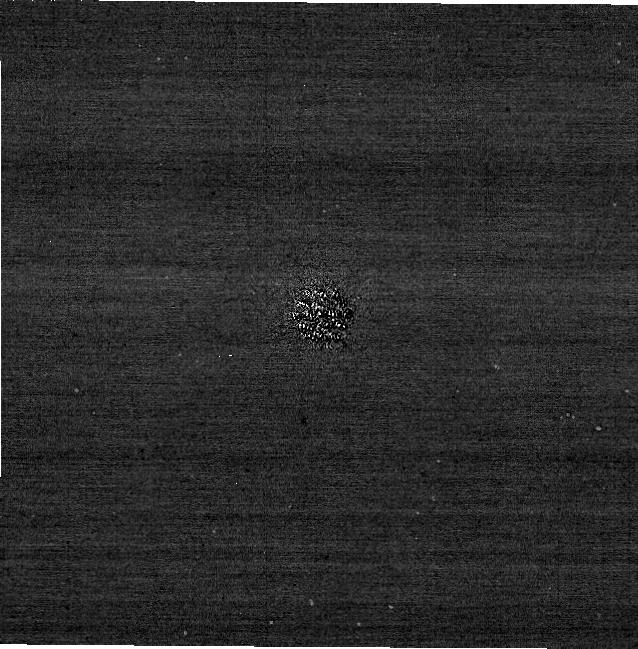
Target: 51-Eri. Instrument: NIRCAM/CORON. Filter: F210M+MASKRND. Exposure: 13 min. Observation ID: jw04451-c1010_t001_nircam_f210m-maskrnd-sub640a210r

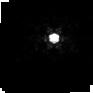
Target: HD30562. Instrument: NIRCAM. Filter: F212N. Exposure: 12 min. Observation ID: jw04451-o012_t002_nircam_clear-f212n-sub64p

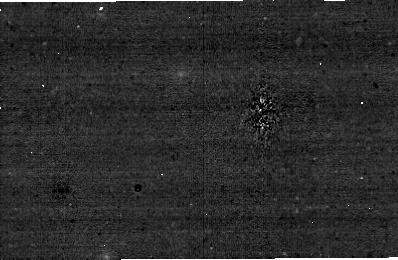
Target: 51-Eri. Instrument: NIRCAM/CORON. Filter: F250M+MASKBAR. Exposure: 14 min. Observation ID: jw04451-c1006_t001_nircam_f250m-maskbar-sub400x256alwb

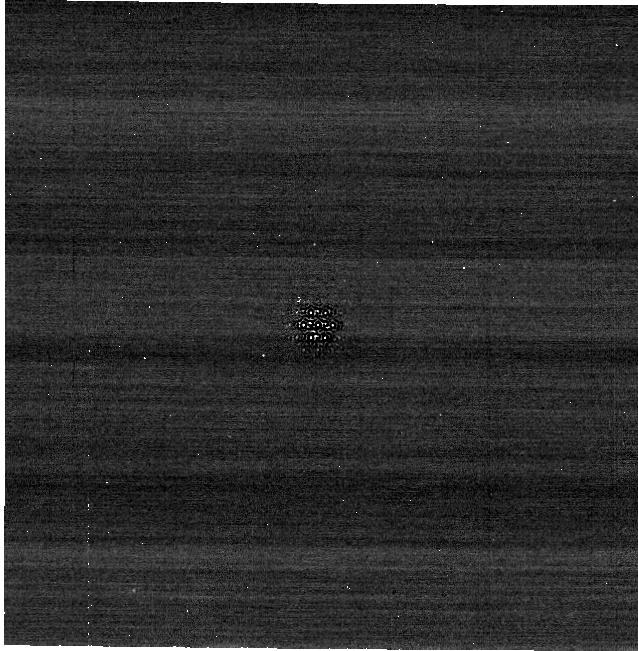
Target: 51-Eri. Instrument: NIRCAM/CORON. Filter: F480M+MASKRND. Exposure: 12 min. Observation ID: jw04451-c1010_t001_nircam_f480m-maskrnd-sub640a210r

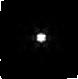
Target: 51-Eri. Instrument: NIRCAM. Filter: F444W+F405N. Exposure: 11 min. Observation ID: jw04451-o011_t001_nircam_f405n-f444w-sub64p

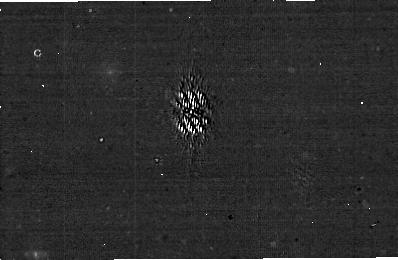
Target: 51-Eri. Instrument: NIRCAM/CORON. Filter: F335M+MASKBAR. Exposure: 14 min. Observation ID: jw04451-c1007_t001_nircam_f335m-maskbar-sub400x256alwb

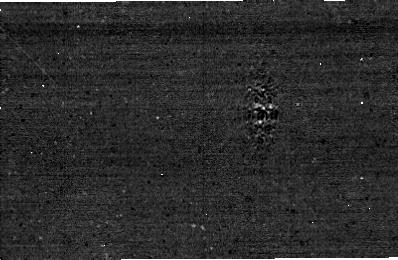
Target: 51-Eri. Instrument: NIRCAM/CORON. Filter: F480M+MASKBAR. Exposure: 14 min. Observation ID: jw04451-c1006_t001_nircam_f480m-maskbar-sub400x256alwb

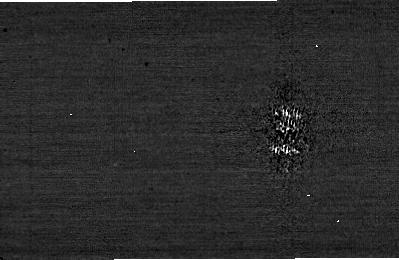
Target: 51-Eri. Instrument: NIRCAM. Filter: F182M+MASKBAR. Exposure: 14 min. Observation ID: jw04451-c1007_t001_nircam_f182m-maskbar-sub400x256alwb

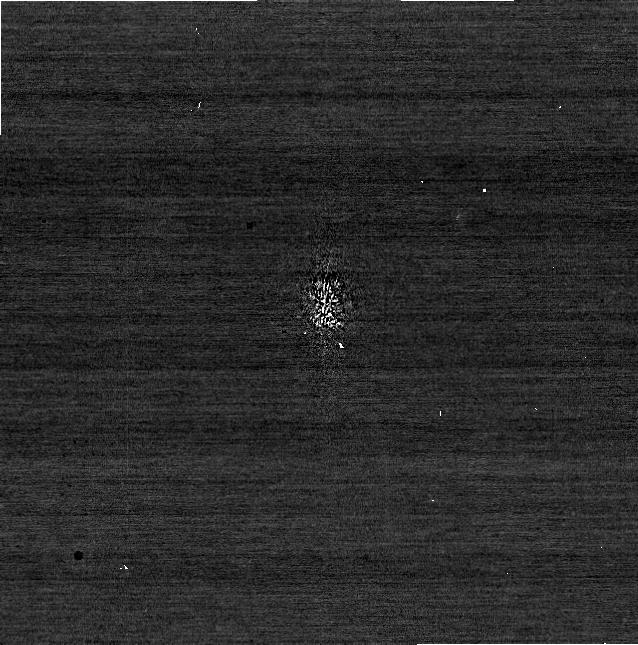
Target: 51-Eri. Instrument: NIRCAM/CORON. Filter: F200W+MASKBAR. Exposure: 12 min. Observation ID: jw04451-c1009_t001_nircam_f200w-maskbar-sub640aswb

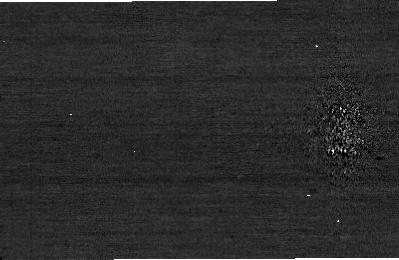
Target: 51-Eri. Instrument: NIRCAM. Filter: F210M+MASKBAR. Exposure: 14 min. Observation ID: jw04451-c1006_t001_nircam_f210m-maskbar-sub400x256alwb

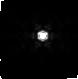
Target: HD30562. Instrument: NIRCAM. Filter: F444W+F470N. Exposure: 12 min. Observation ID: jw04451-o012_t002_nircam_f444w-f470n-sub64p

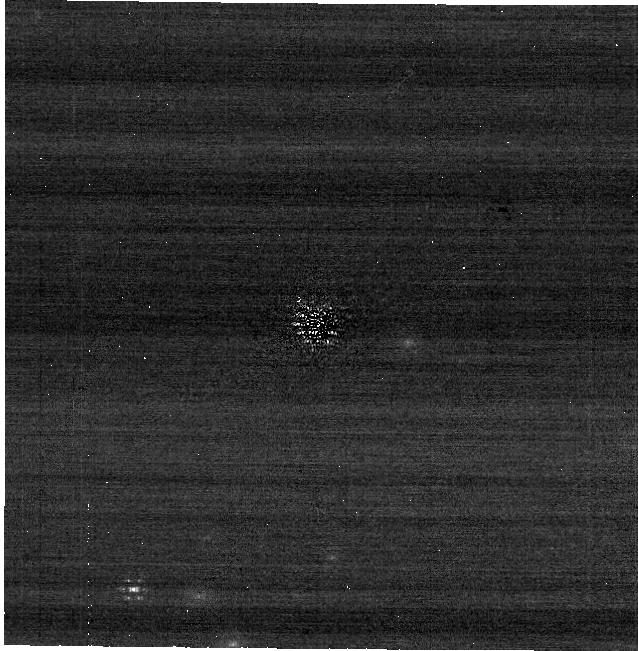
Target: 51-Eri. Instrument: NIRCAM/CORON. Filter: F335M+MASKRND. Exposure: 13 min. Observation ID: jw04451-c1010_t001_nircam_f335m-maskrnd-sub640a210r

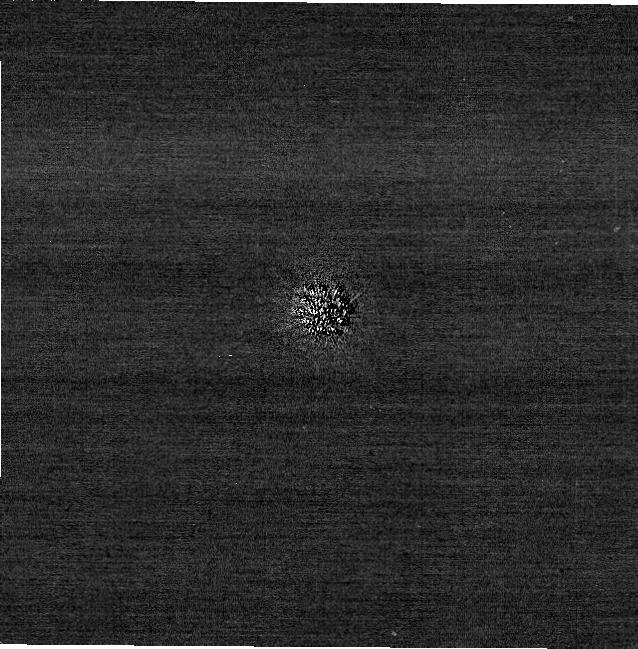
Target: 51-Eri. Instrument: NIRCAM/CORON. Filter: F200W+MASKRND. Exposure: 12 min. Observation ID: jw04451-c1010_t001_nircam_f200w-maskrnd-sub640a210r

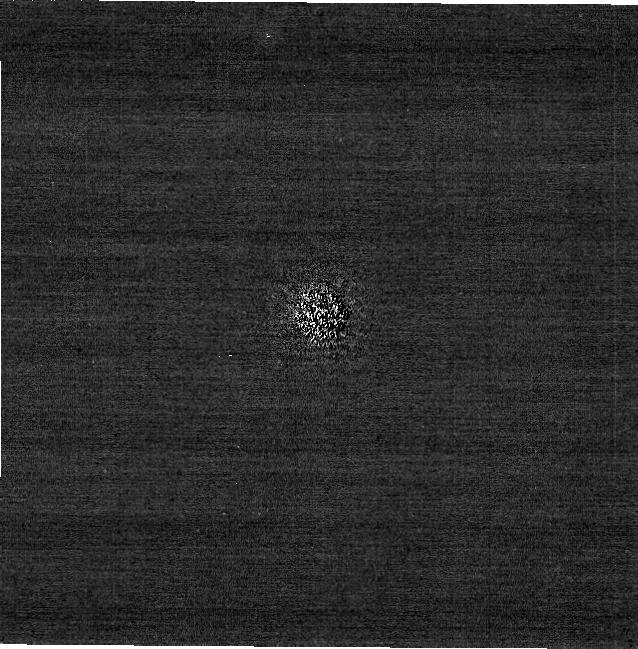
Target: 51-Eri. Instrument: NIRCAM/CORON. Filter: F182M+MASKRND. Exposure: 13 min. Observation ID: jw04451-c1010_t001_nircam_f182m-maskrnd-sub640a210r

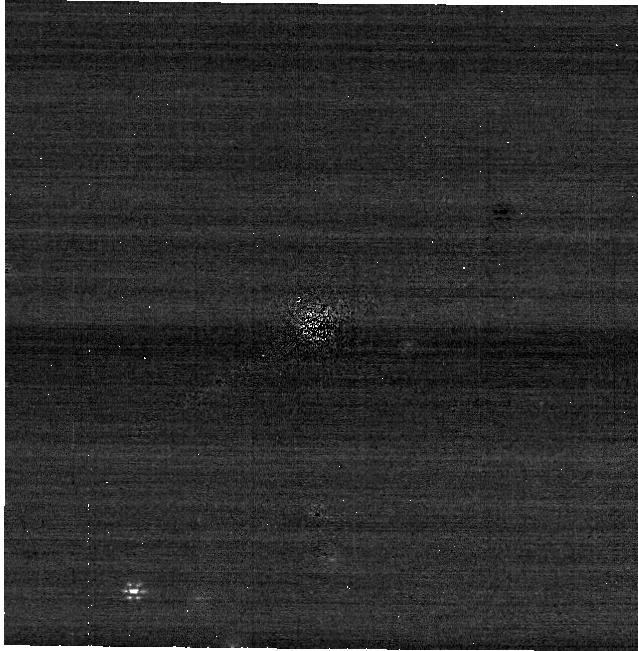
Target: 51-Eri. Instrument: NIRCAM/CORON. Filter: F250M+MASKRND. Exposure: 13 min. Observation ID: jw04451-c1010_t001_nircam_f250m-maskrnd-sub640a210r

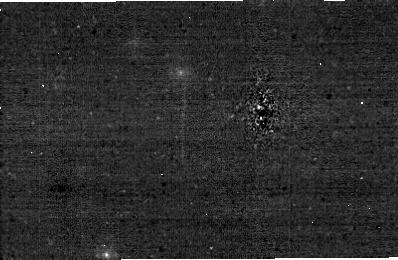
Target: 51-Eri. Instrument: NIRCAM/CORON. Filter: F335M+MASKBAR. Exposure: 14 min. Observation ID: jw04451-c1006_t001_nircam_f335m-maskbar-sub400x256alwb

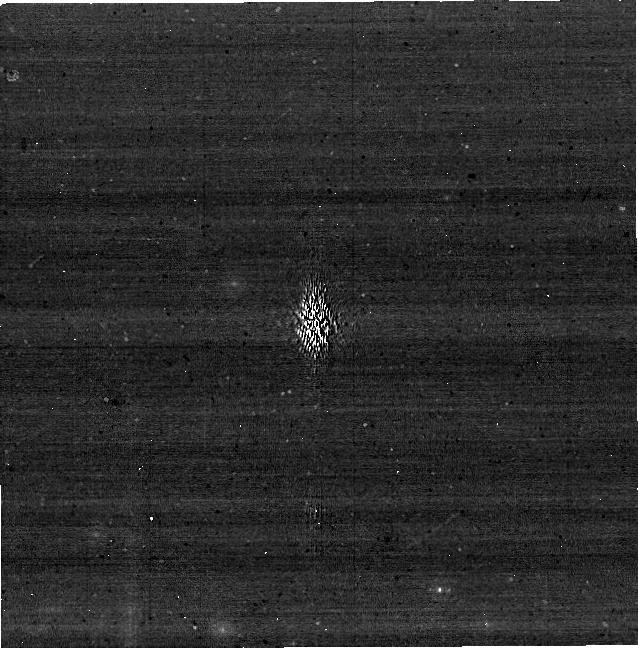
Target: 51-Eri. Instrument: NIRCAM. Filter: F335M+MASKBAR. Exposure: 13 min. Observation ID: jw04451-c1009_t001_nircam_f335m-maskbar-sub640aswb

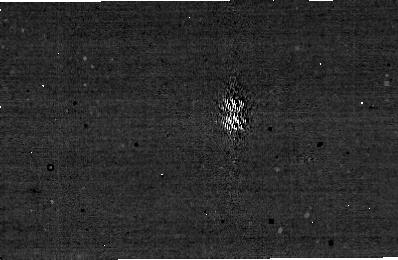
Target: 51-Eri. Instrument: NIRCAM/CORON. Filter: F250M+MASKBAR. Exposure: 14 min. Observation ID: jw04451-c1007_t001_nircam_f250m-maskbar-sub400x256alwb

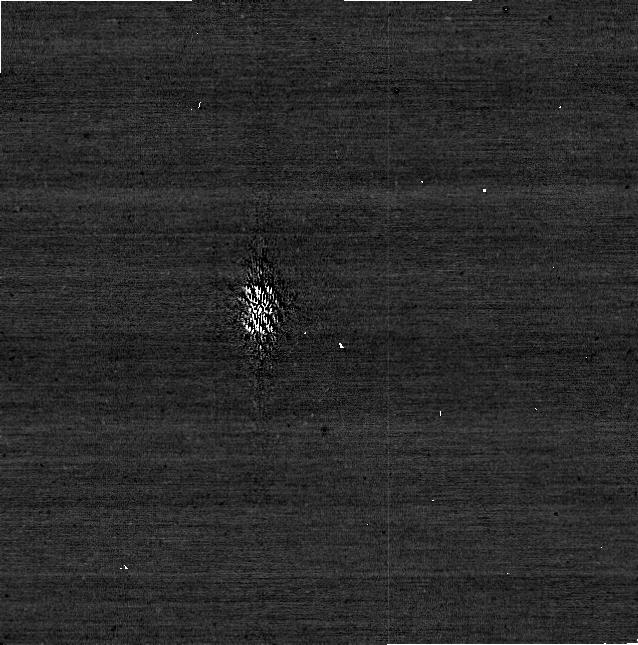
Target: 51-Eri. Instrument: NIRCAM/CORON. Filter: F182M+MASKBAR. Exposure: 13 min. Observation ID: jw04451-c1009_t001_nircam_f182m-maskbar-sub640aswb

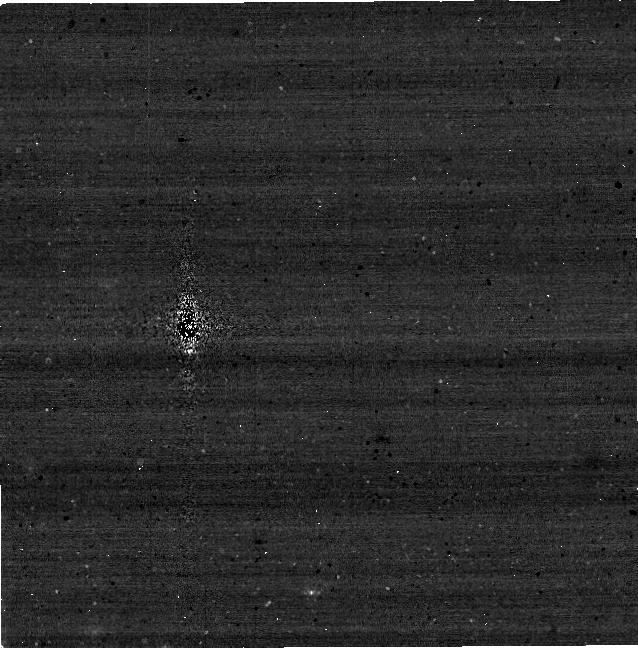
Target: 51-Eri. Instrument: NIRCAM. Filter: F250M+MASKBAR. Exposure: 13 min. Observation ID: jw04451-c1008_t001_nircam_f250m-maskbar-sub640aswb

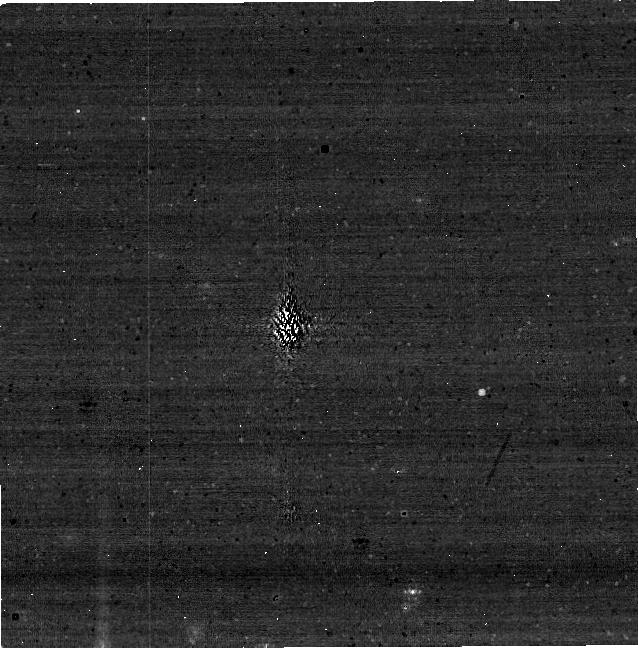
Target: 51-Eri. Instrument: NIRCAM. Filter: F250M+MASKBAR. Exposure: 13 min. Observation ID: jw04451-c1009_t001_nircam_f250m-maskbar-sub640aswb

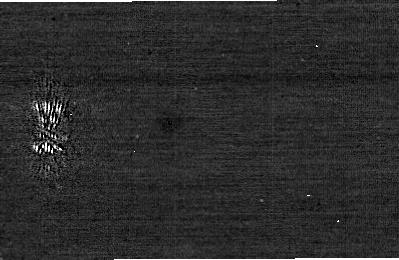
Target: 51-Eri. Instrument: NIRCAM. Filter: F200W+MASKBAR. Exposure: 14 min. Observation ID: jw04451-c1007_t001_nircam_f200w-maskbar-sub400x256alwb

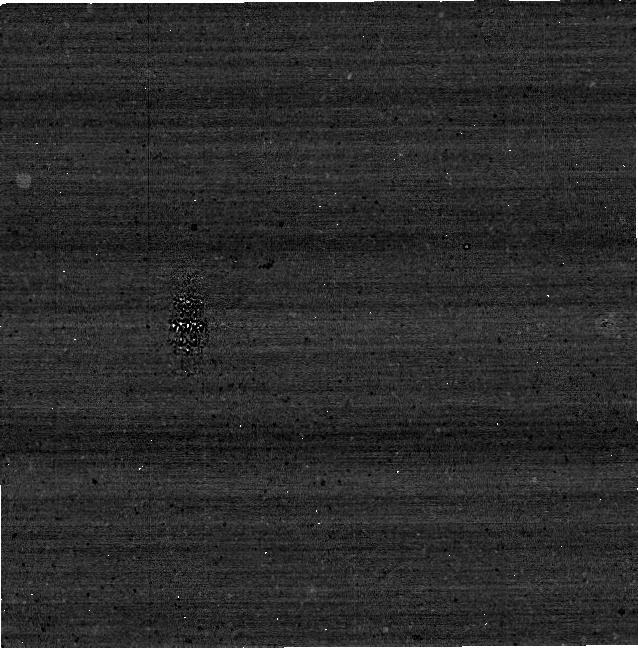
Target: 51-Eri. Instrument: NIRCAM. Filter: F480M+MASKBAR. Exposure: 12 min. Observation ID: jw04451-c1008_t001_nircam_f480m-maskbar-sub640aswb

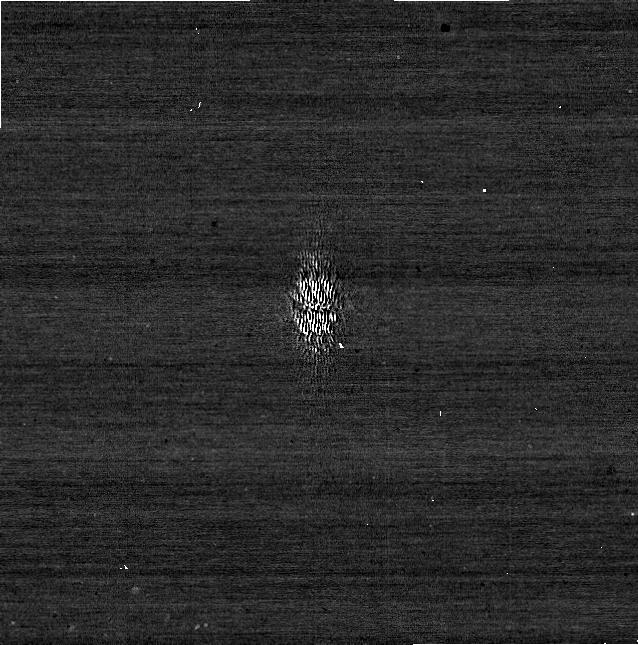
Target: 51-Eri. Instrument: NIRCAM/CORON. Filter: F210M+MASKBAR. Exposure: 13 min. Observation ID: jw04451-c1009_t001_nircam_f210m-maskbar-sub640aswb

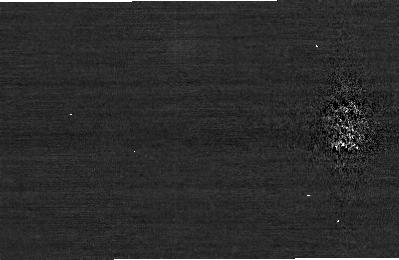
Target: 51-Eri. Instrument: NIRCAM. Filter: F200W+MASKBAR. Exposure: 14 min. Observation ID: jw04451-c1006_t001_nircam_f200w-maskbar-sub400x256alwb

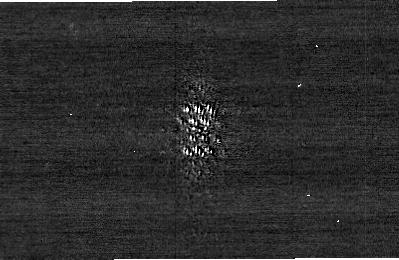
Target: 51-Eri. Instrument: NIRCAM. Filter: F210M+MASKBAR. Exposure: 14 min. Observation ID: jw04451-c1007_t001_nircam_f210m-maskbar-sub400x256alwb

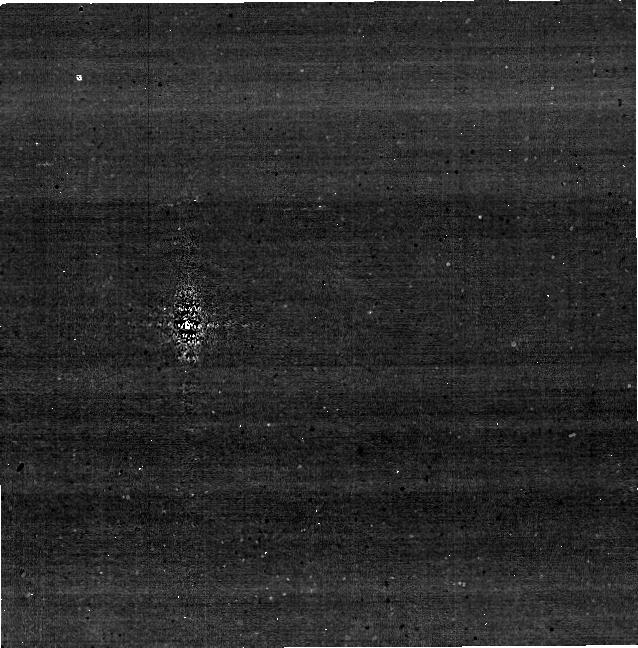
Target: 51-Eri. Instrument: NIRCAM. Filter: F335M+MASKBAR. Exposure: 13 min. Observation ID: jw04451-c1008_t001_nircam_f335m-maskbar-sub640aswb

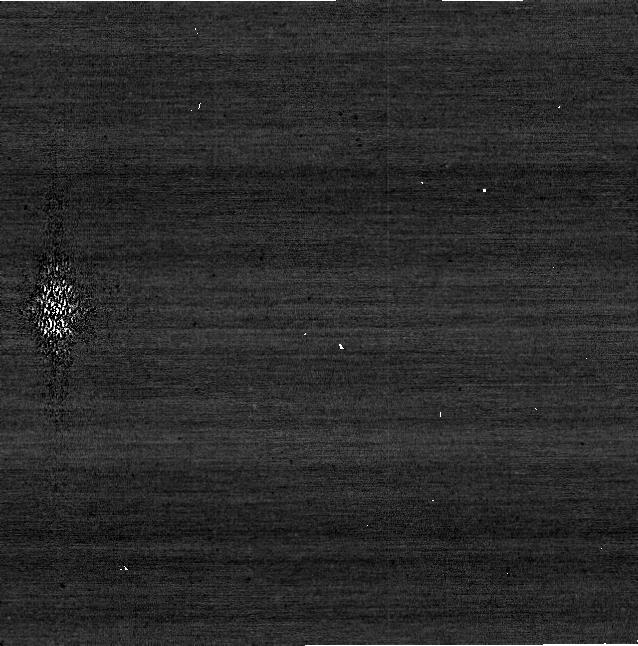
Target: 51-Eri. Instrument: NIRCAM/CORON. Filter: F210M+MASKBAR. Exposure: 13 min. Observation ID: jw04451-c1008_t001_nircam_f210m-maskbar-sub640aswb

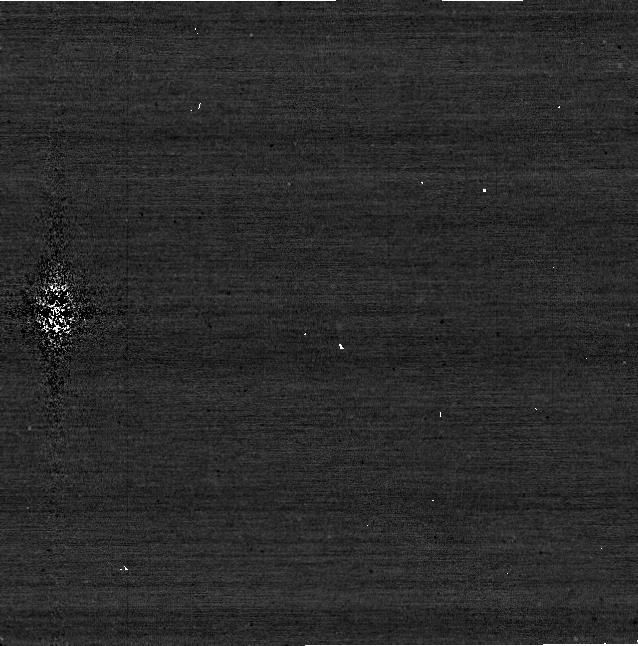
Target: 51-Eri. Instrument: NIRCAM/CORON. Filter: F182M+MASKBAR. Exposure: 13 min. Observation ID: jw04451-c1008_t001_nircam_f182m-maskbar-sub640aswb

NIRCam Dual Channel Coronagraphy: Inner Working Angle & Contrast Optimization (PI: Girard, Julien)

This program aims at determining the best strategies to use for most high contrast science cases where NIRCam coronagraphy is considered. The primary goals are to provide the community with: (1) advice on observation strategies, e.g., when (not) to use the bar, when to use the small round mask, etc., and (2) information about NIRCam Coronagraph performance. The measurements will also feed a public and documented PSF library and will be complementary to the GTO 1412: "Characterizing 51 Eridani Exoplanetary System". The 51 Eri b exoplanet is ideal for this calibration program because it very challenging both in flux and angular separation. This program should be carried out once all target acquisitions are optimized (TA centroiding algorithm, small angle manoeuver repeatability). Having the dual SW/LW coronagraphy will also provide insight about the data collected on the non-optimized channel. We will use results from this program to refine and calibrate our simulation tools (pyNRC and PanCAKE). The ultimate goal is to build an interactive tool similar to JIST for NIRCam Coronagraphs (which can then be expanded to MIRI Coronagraphs). This calibration program may change in response to system developments and the final Cycle 2 science program.